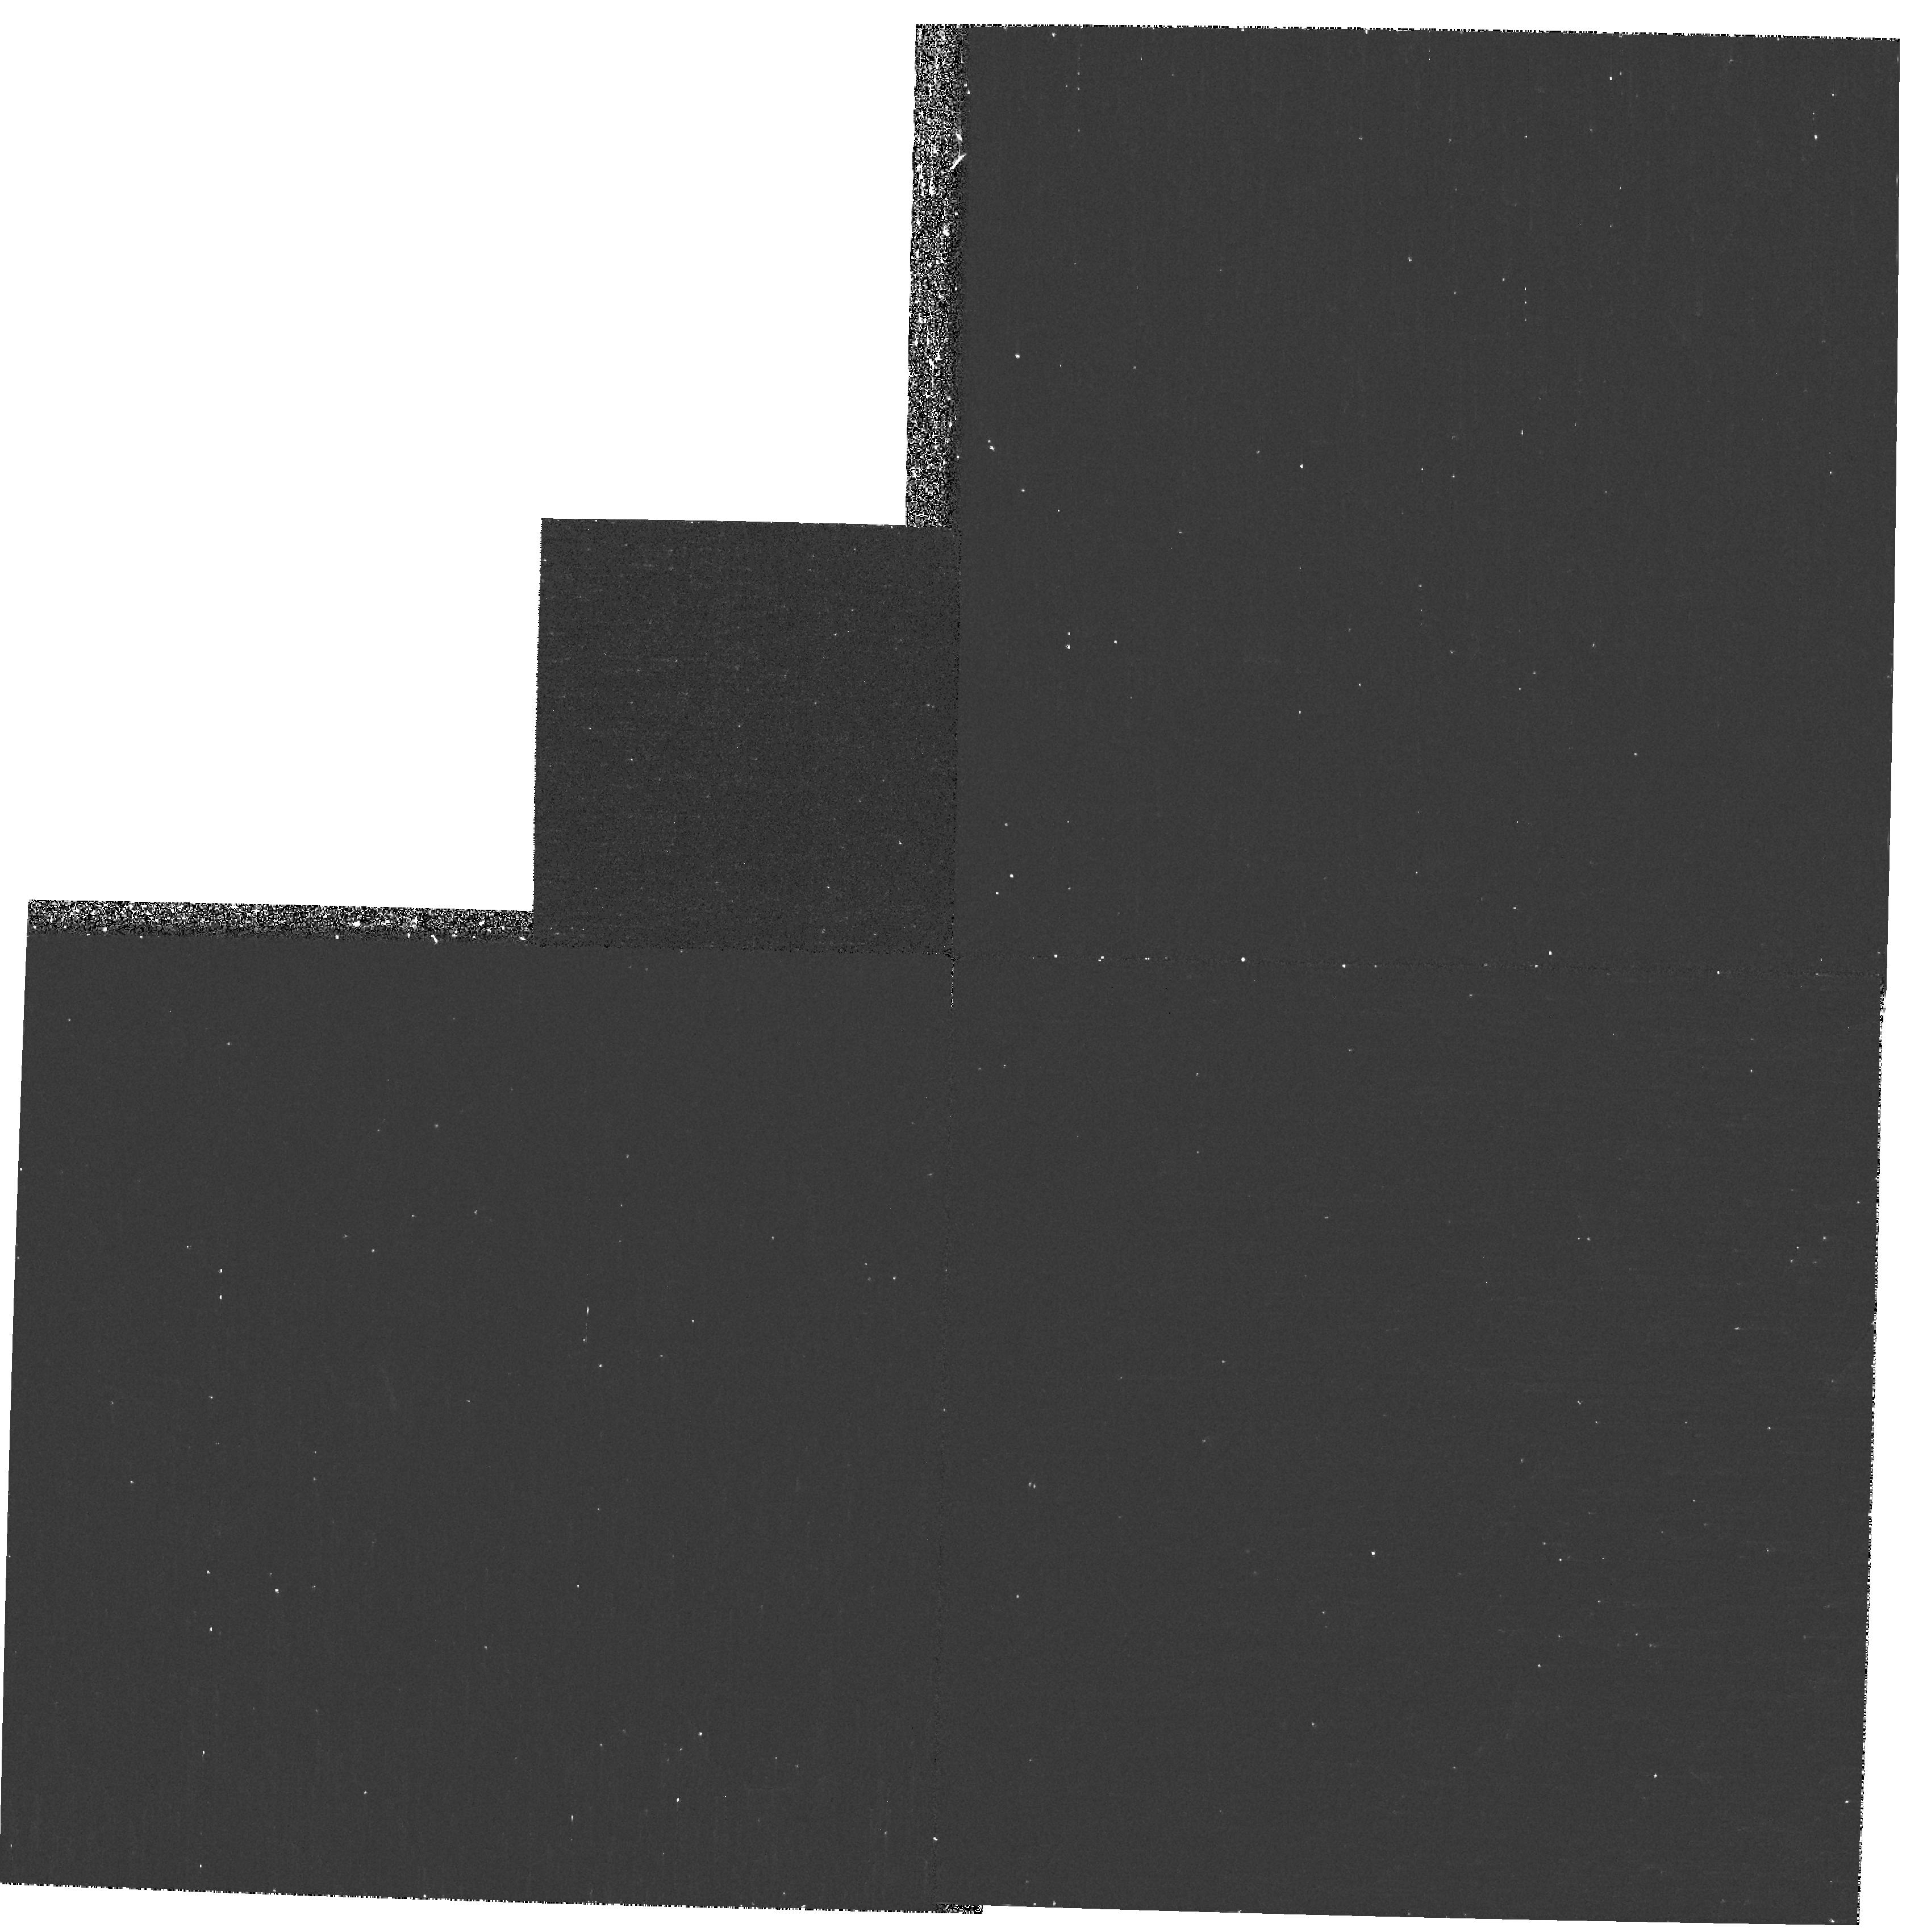
Target: UDF-WFPC2-PAR
Instrument: WFPC2/PC
Filter: F300W
Exposure: 27 min
Observation ID: hst_9980_e1_wfpc2_pc_f300w_u8spe1

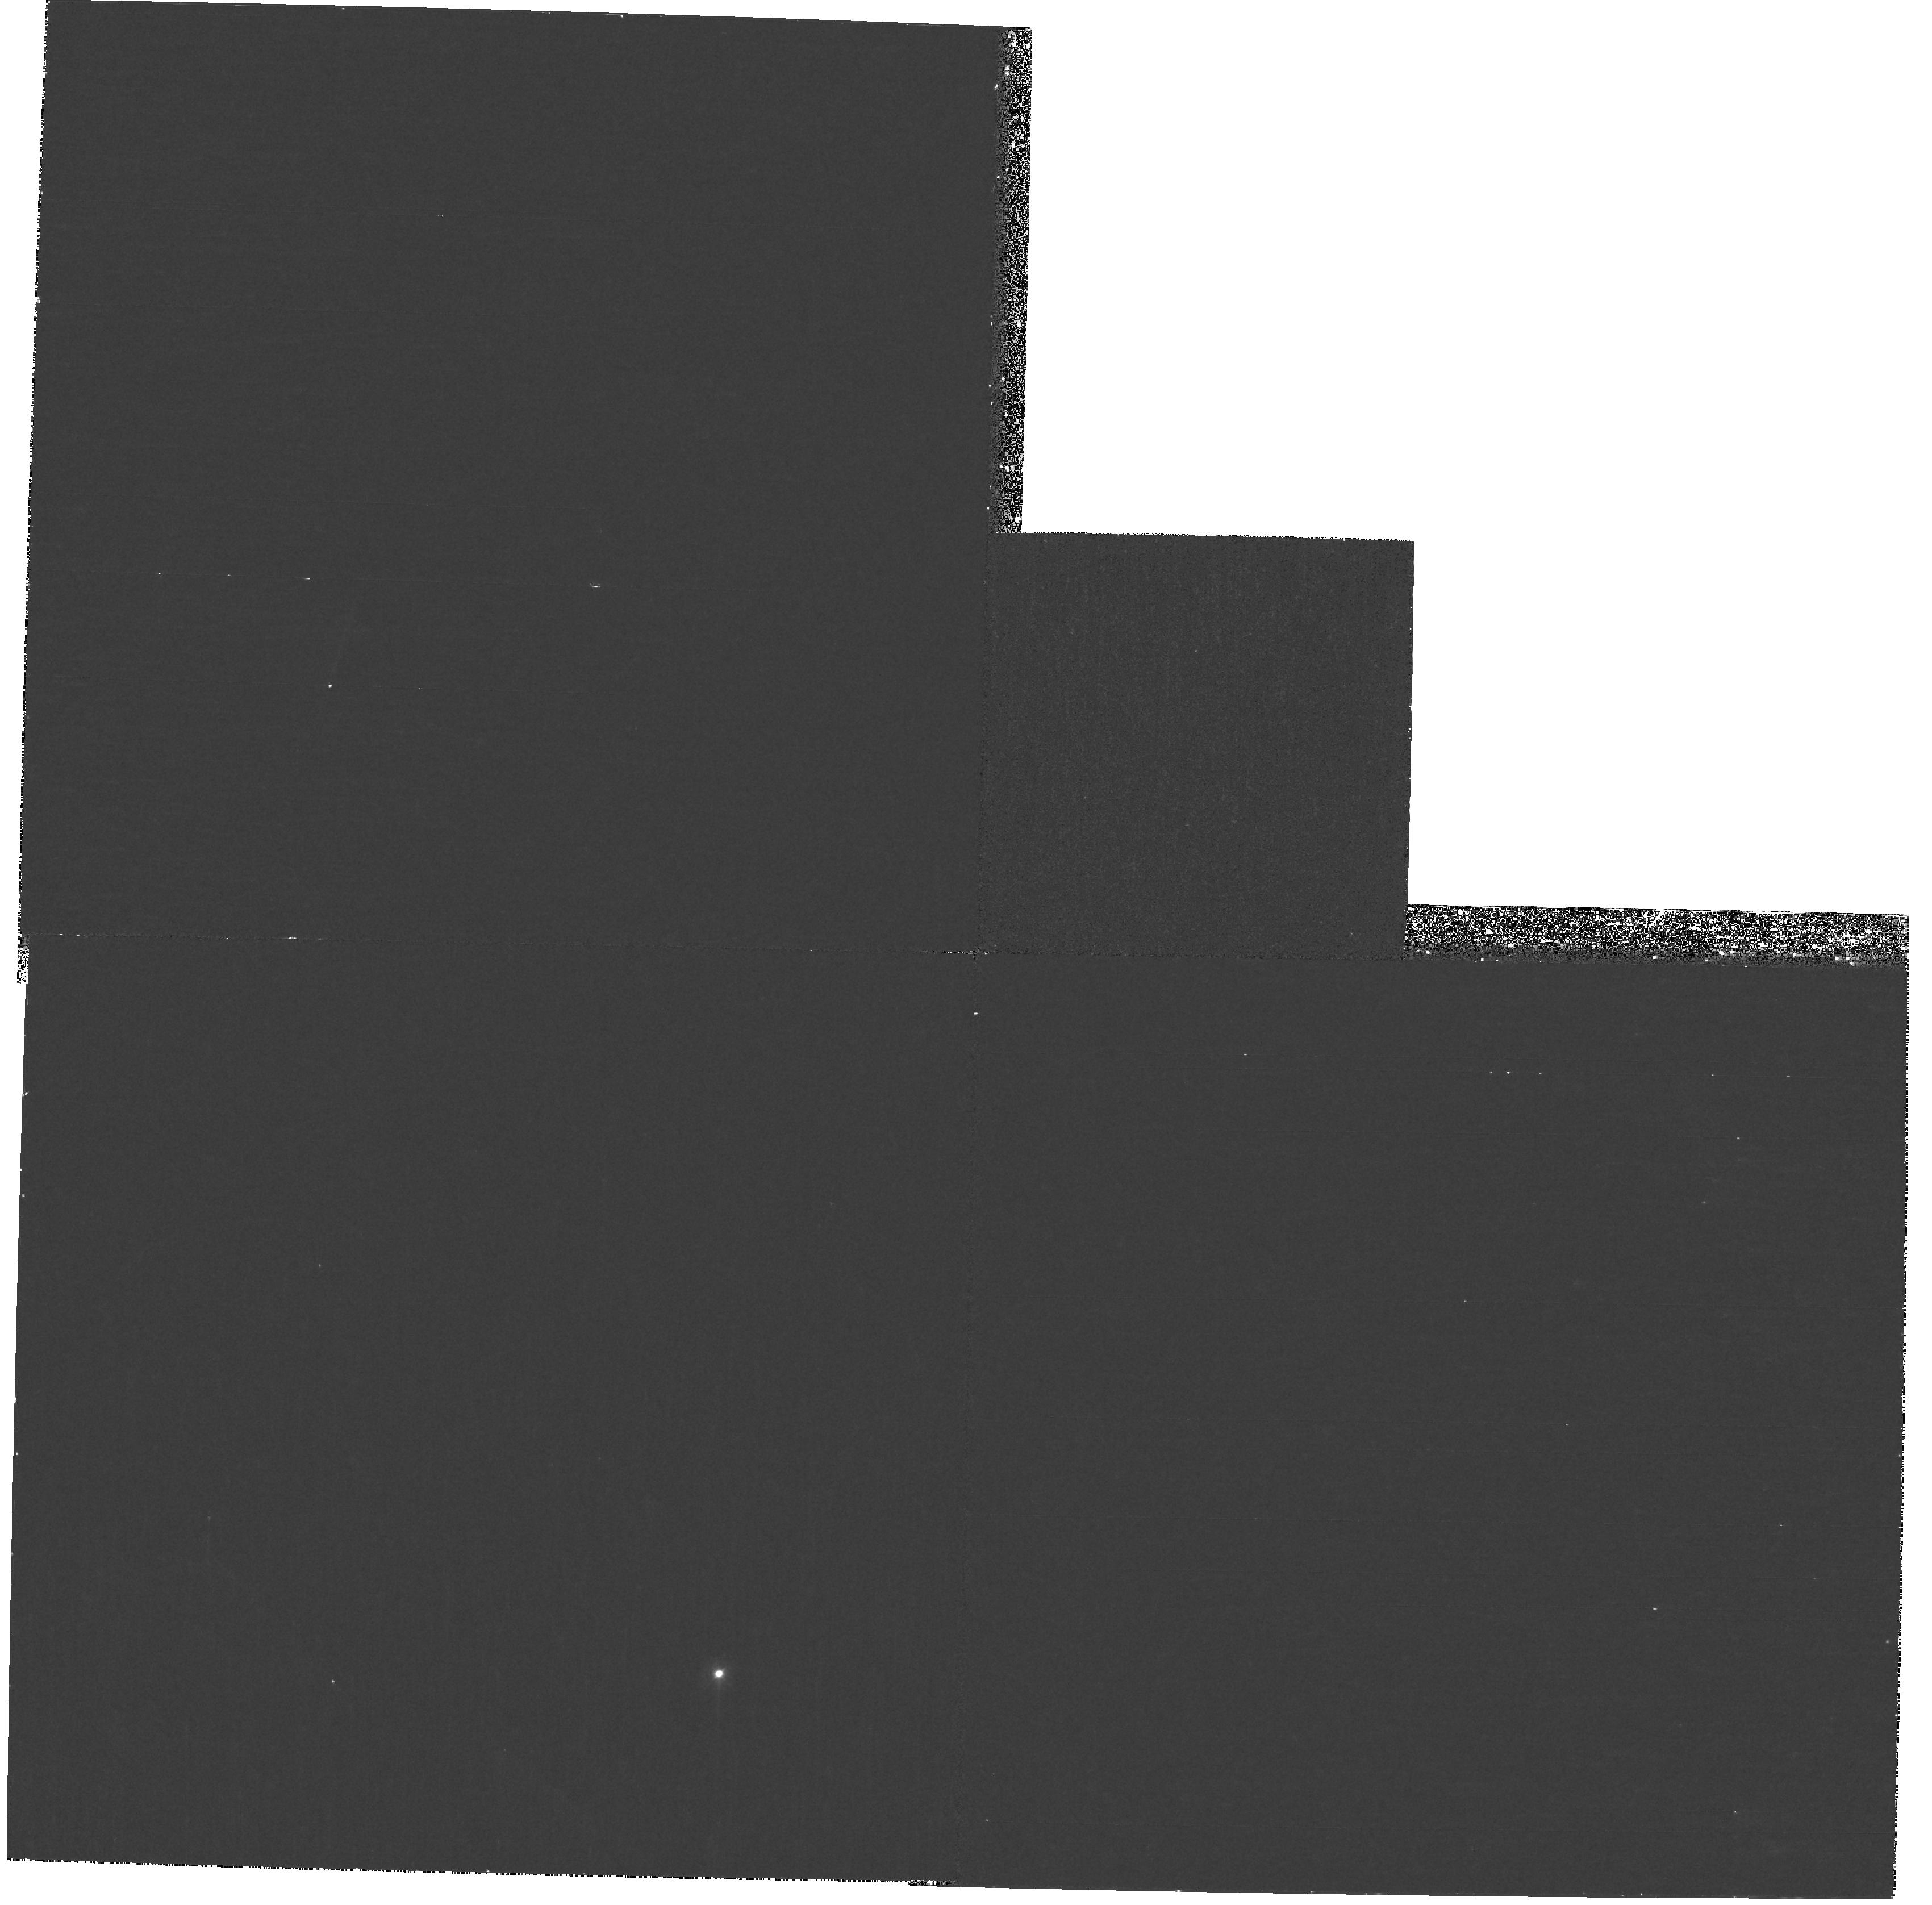
Target: UDF-WFPC2-PAR
Instrument: WFPC2/PC
Filter: F300W
Exposure: 47 min
Observation ID: hst_9980_bw_wfpc2_pc_f300w_u8spbw

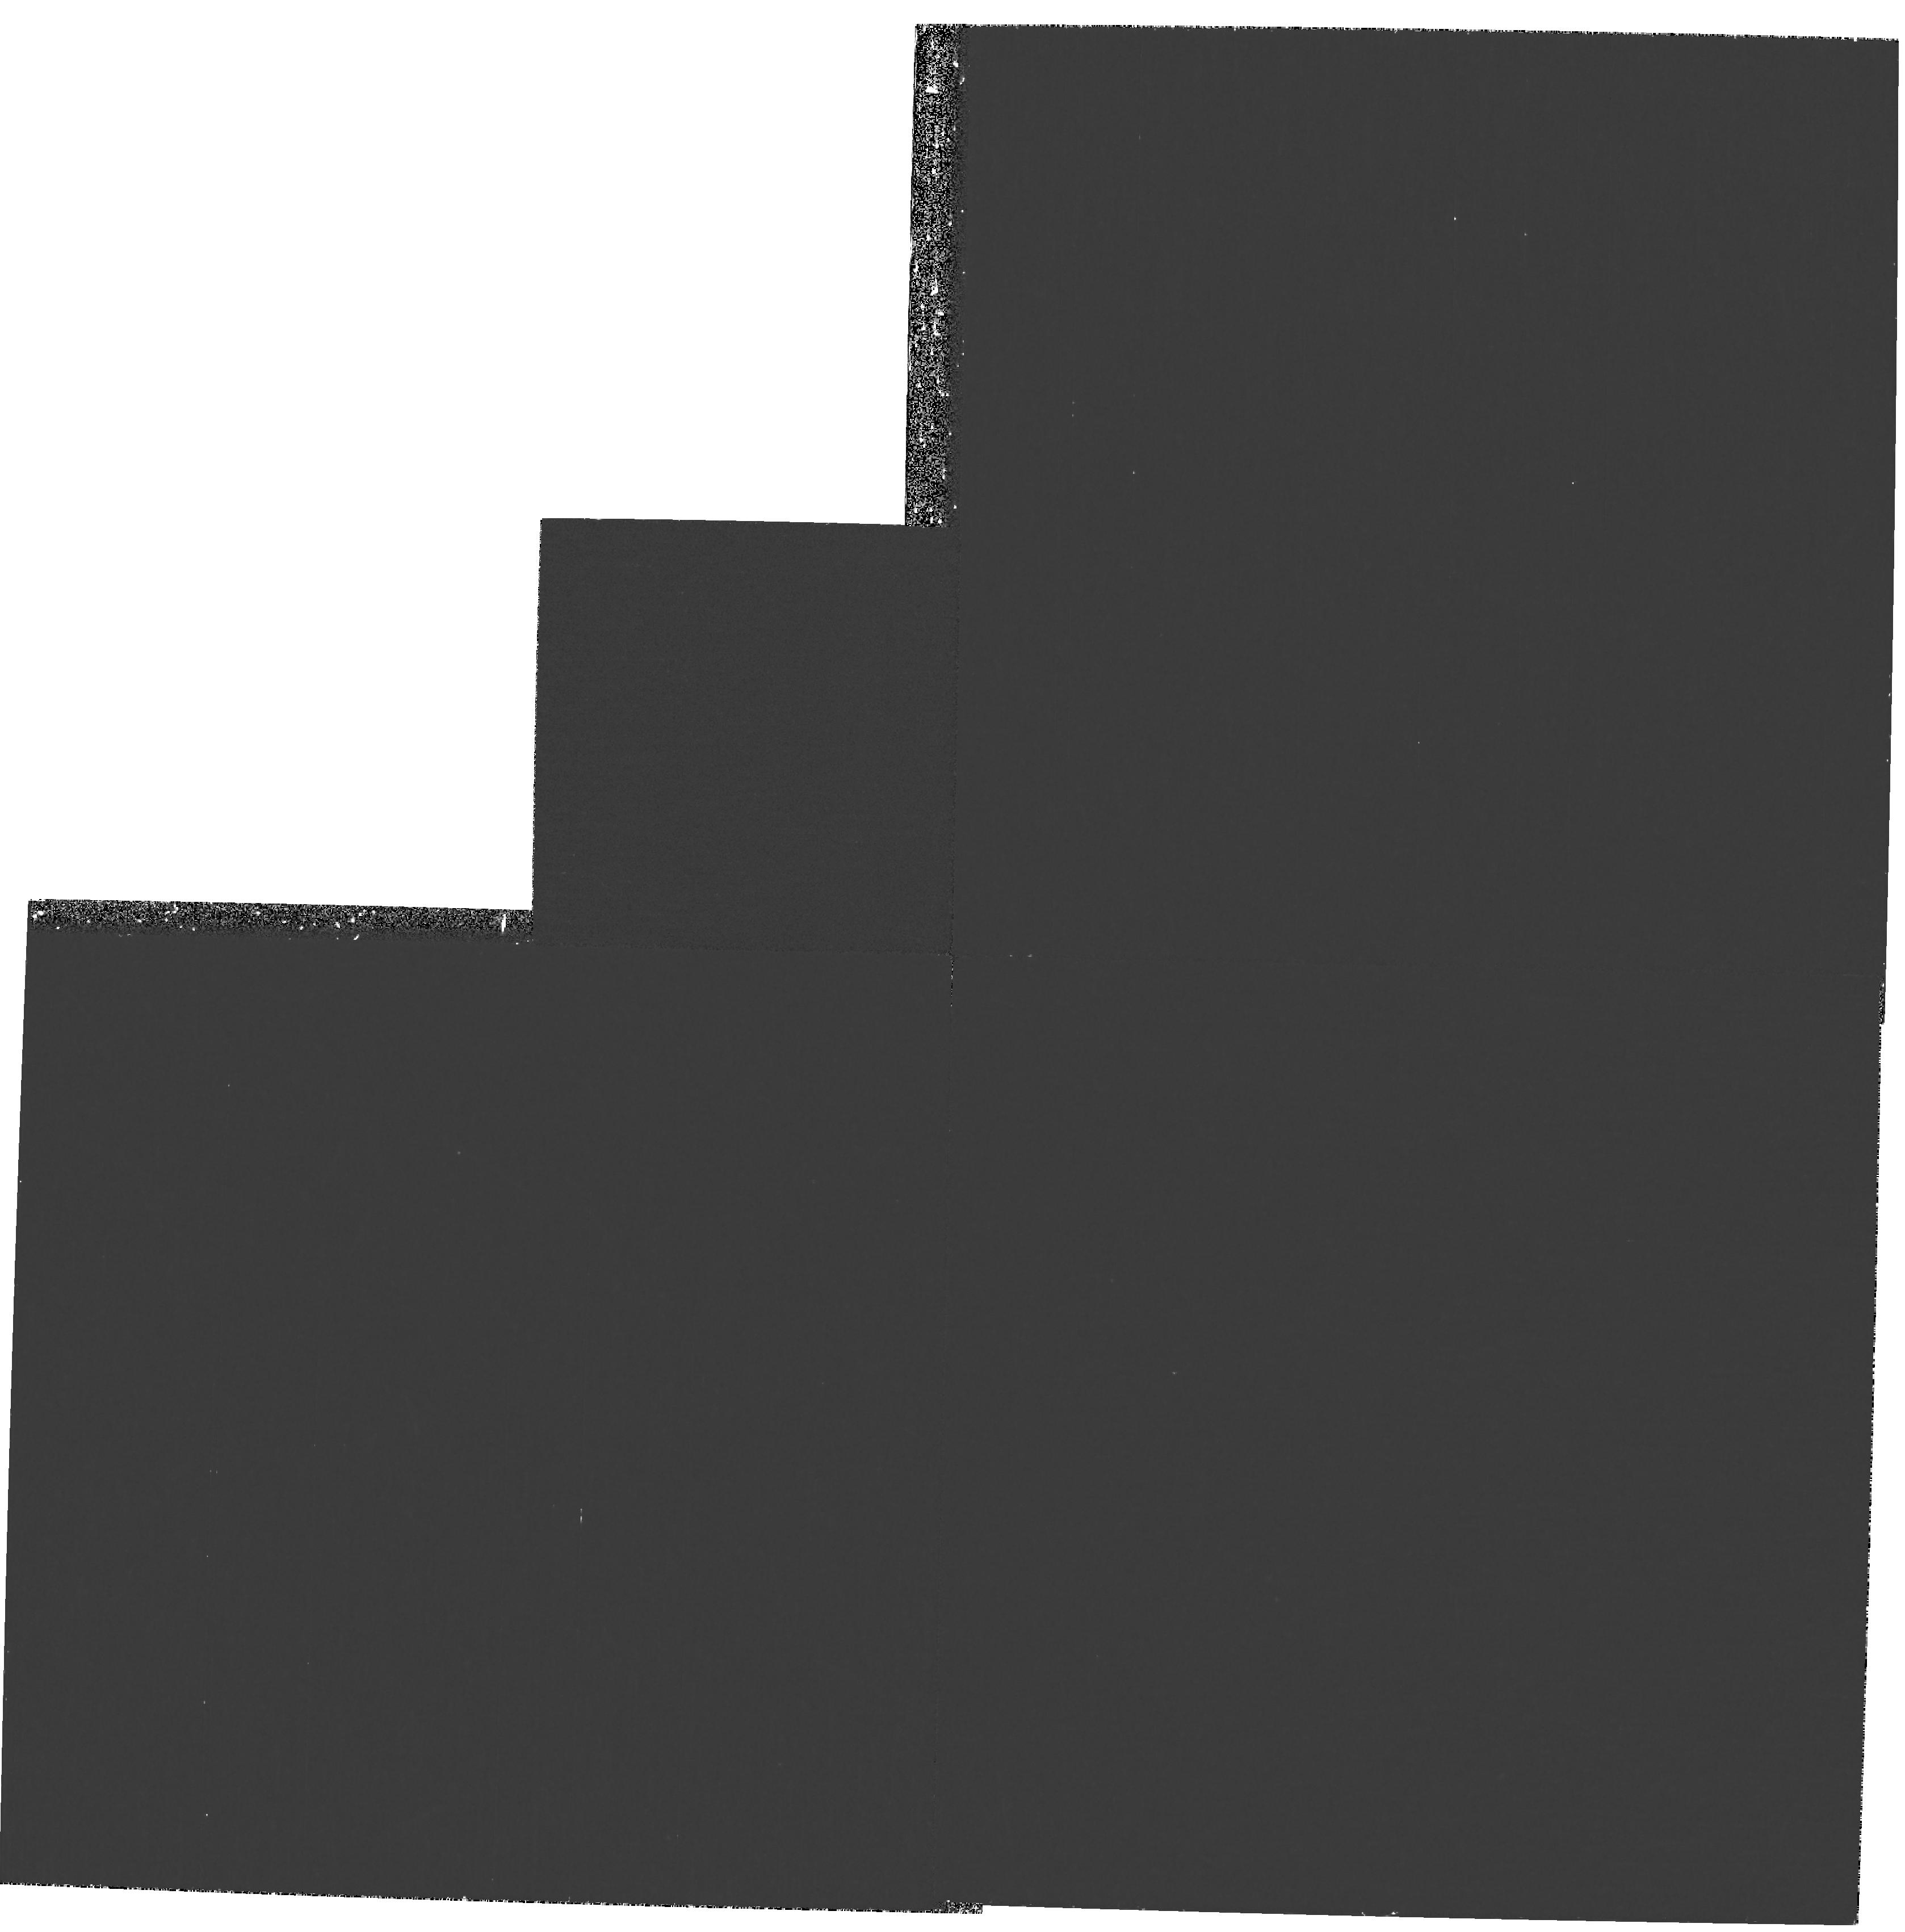
Target: UDF-WFPC2-PAR
Instrument: WFPC2/PC
Filter: F300W
Exposure: 53 min
Observation ID: hst_9980_dh_wfpc2_pc_f300w_u8spdh

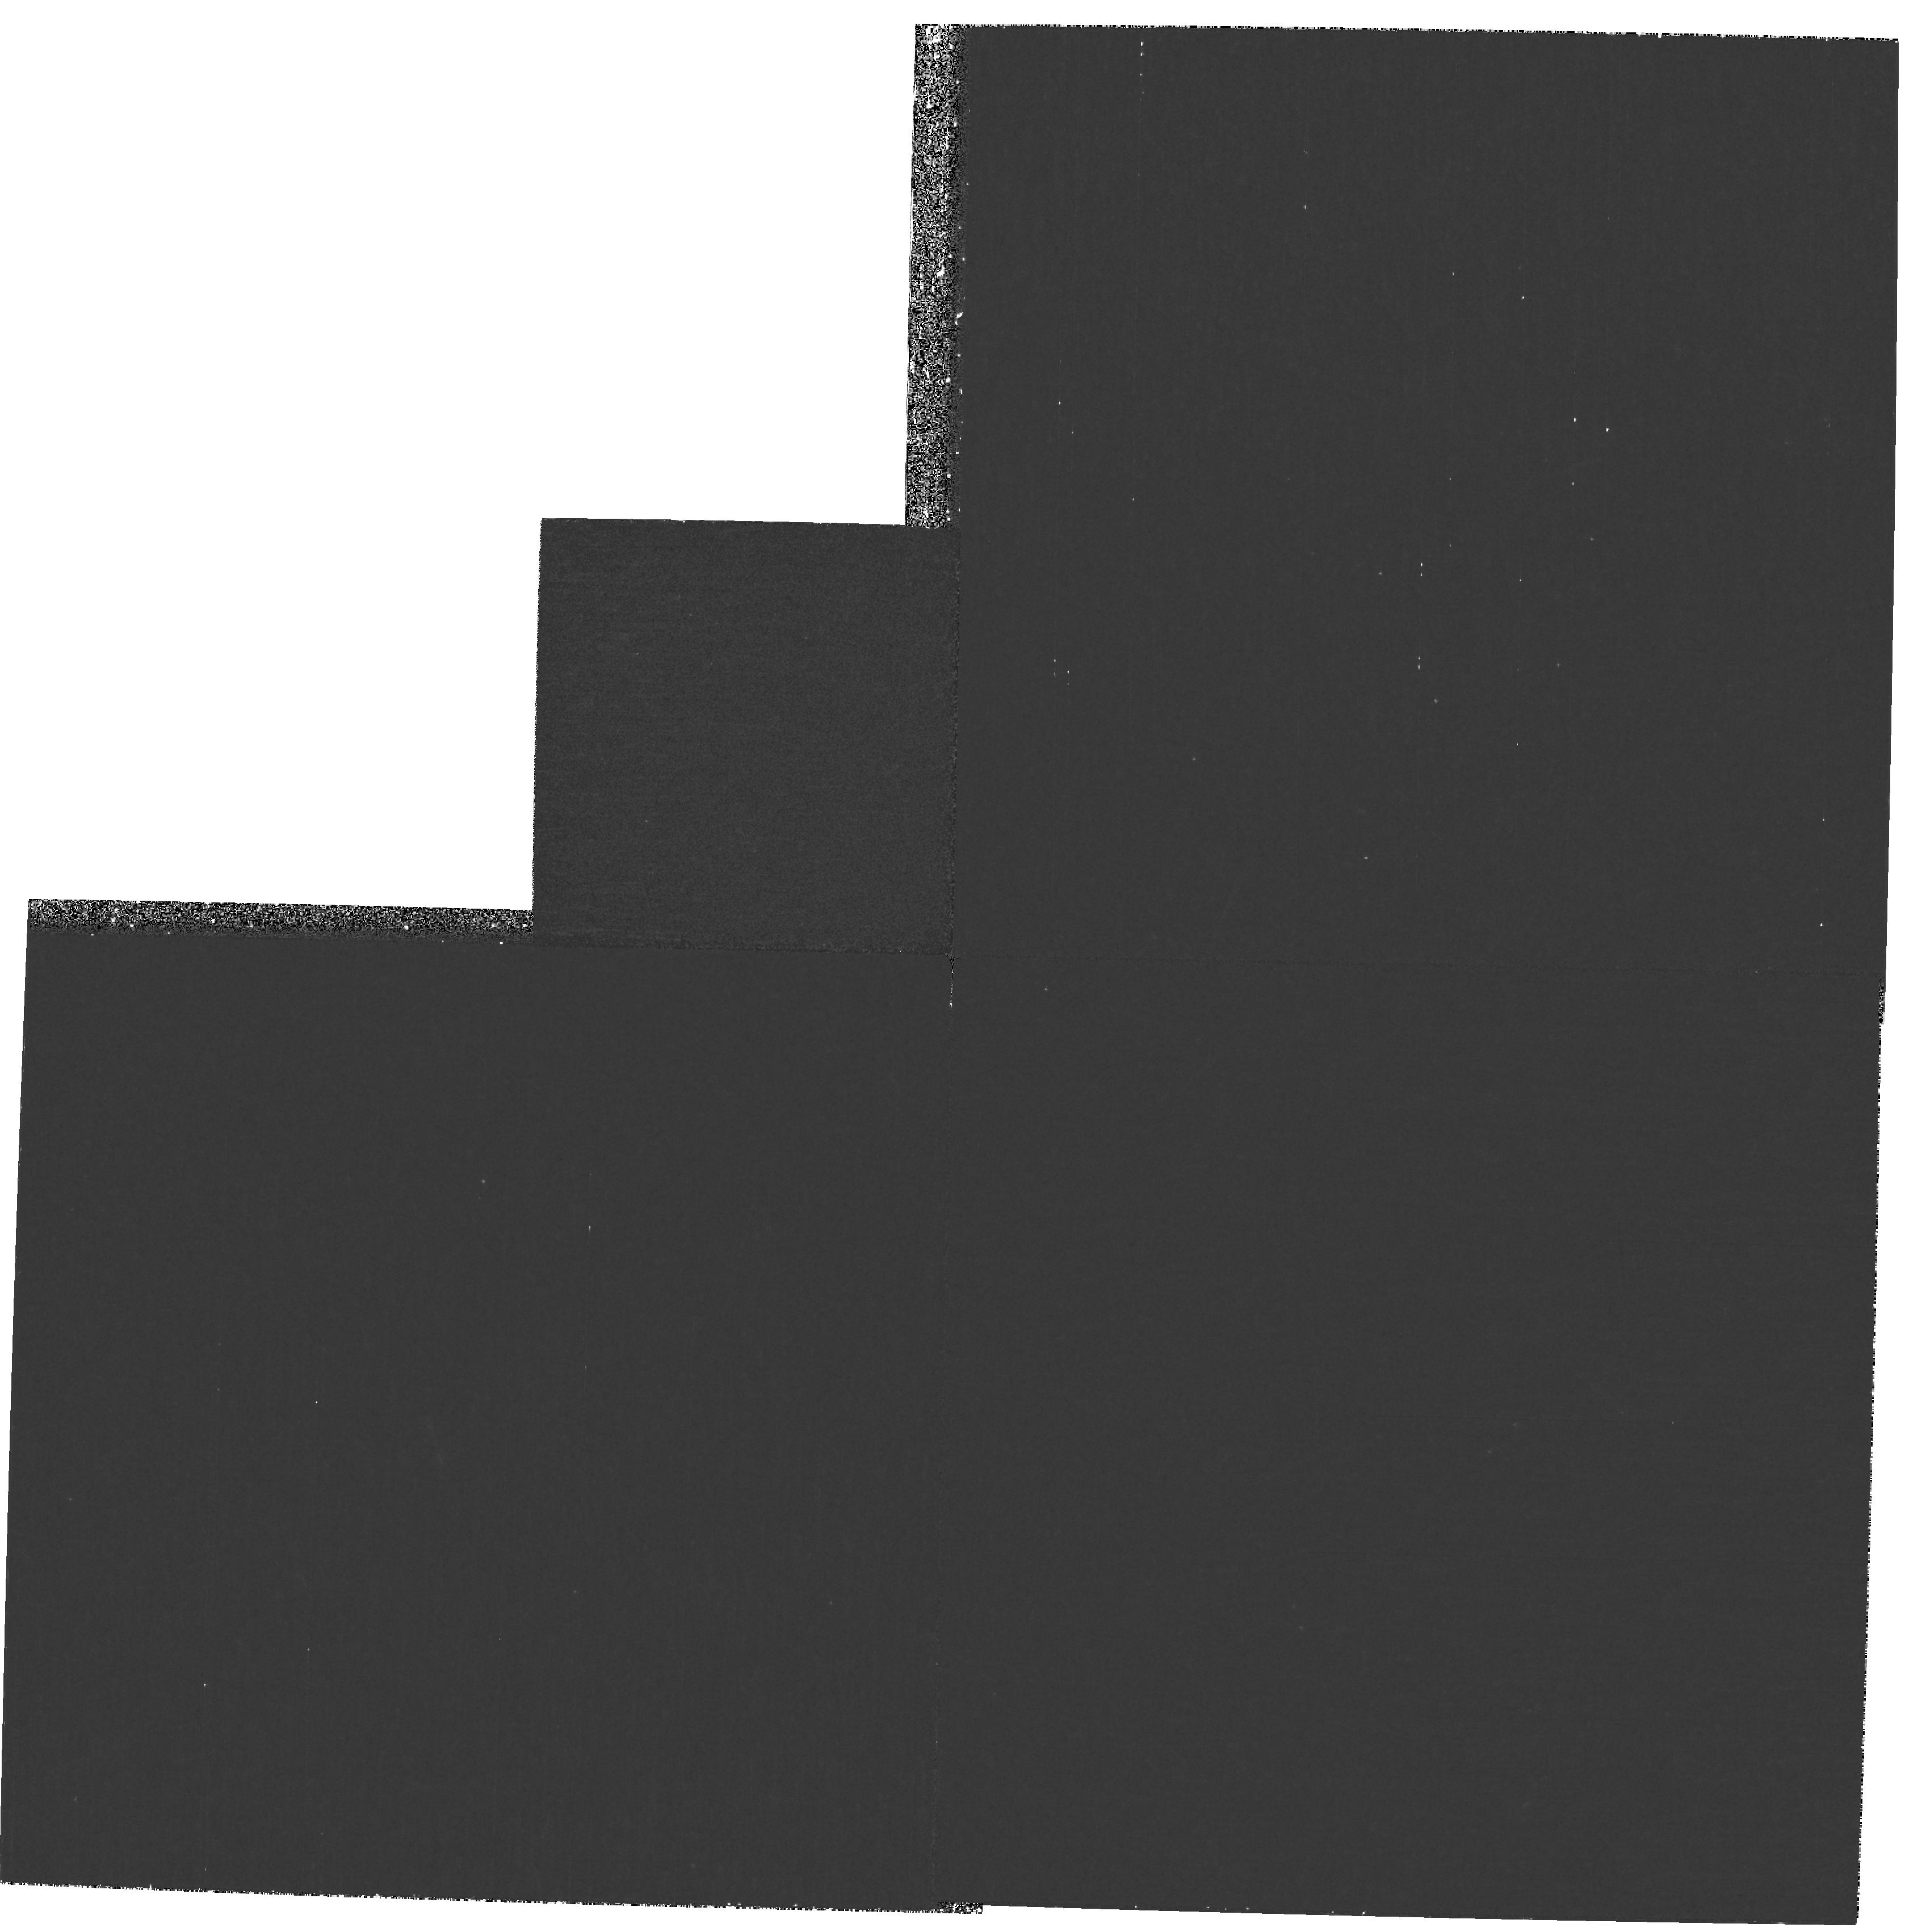
Target: UDF-WFPC2-PAR
Instrument: WFPC2/PC
Filter: F300W
Exposure: 53 min
Observation ID: hst_9980_fl_wfpc2_pc_f300w_u8spfl

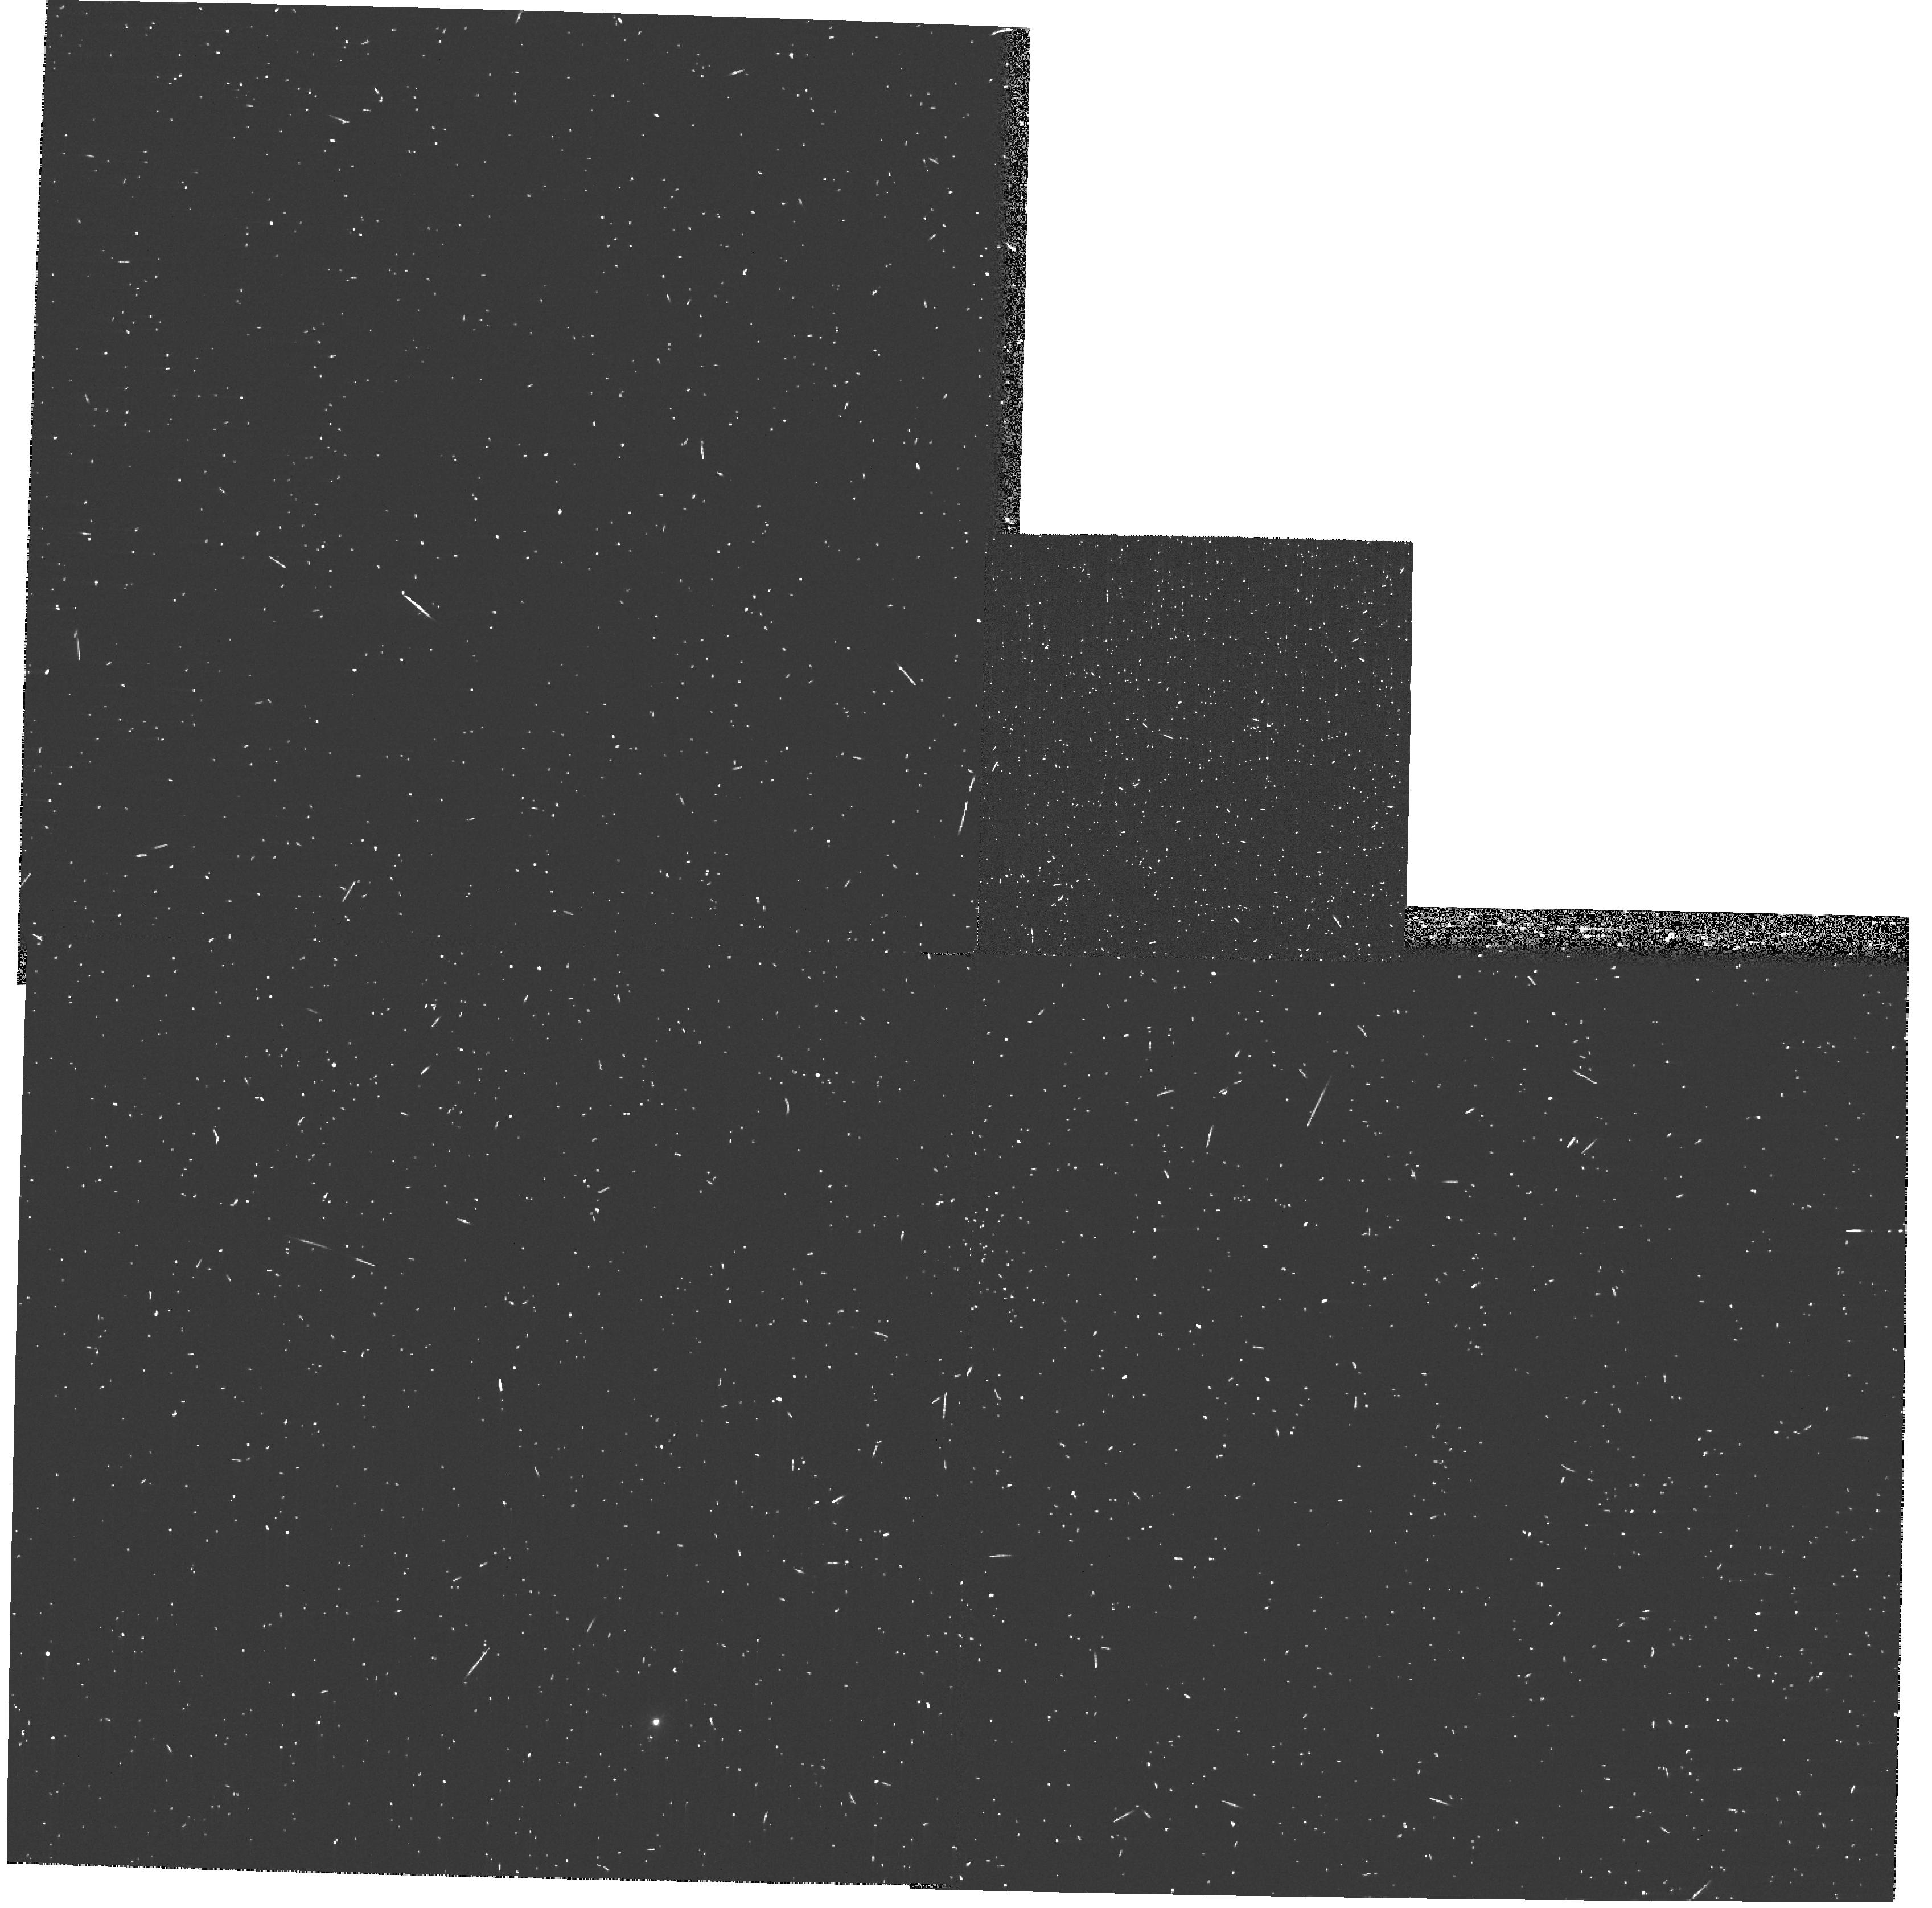
Target: UDF-WFPC2-PAR
Instrument: WFPC2/PC
Filter: F300W
Exposure: 12 min
Observation ID: hst_9980_bk_wfpc2_pc_f300w_u8spbk

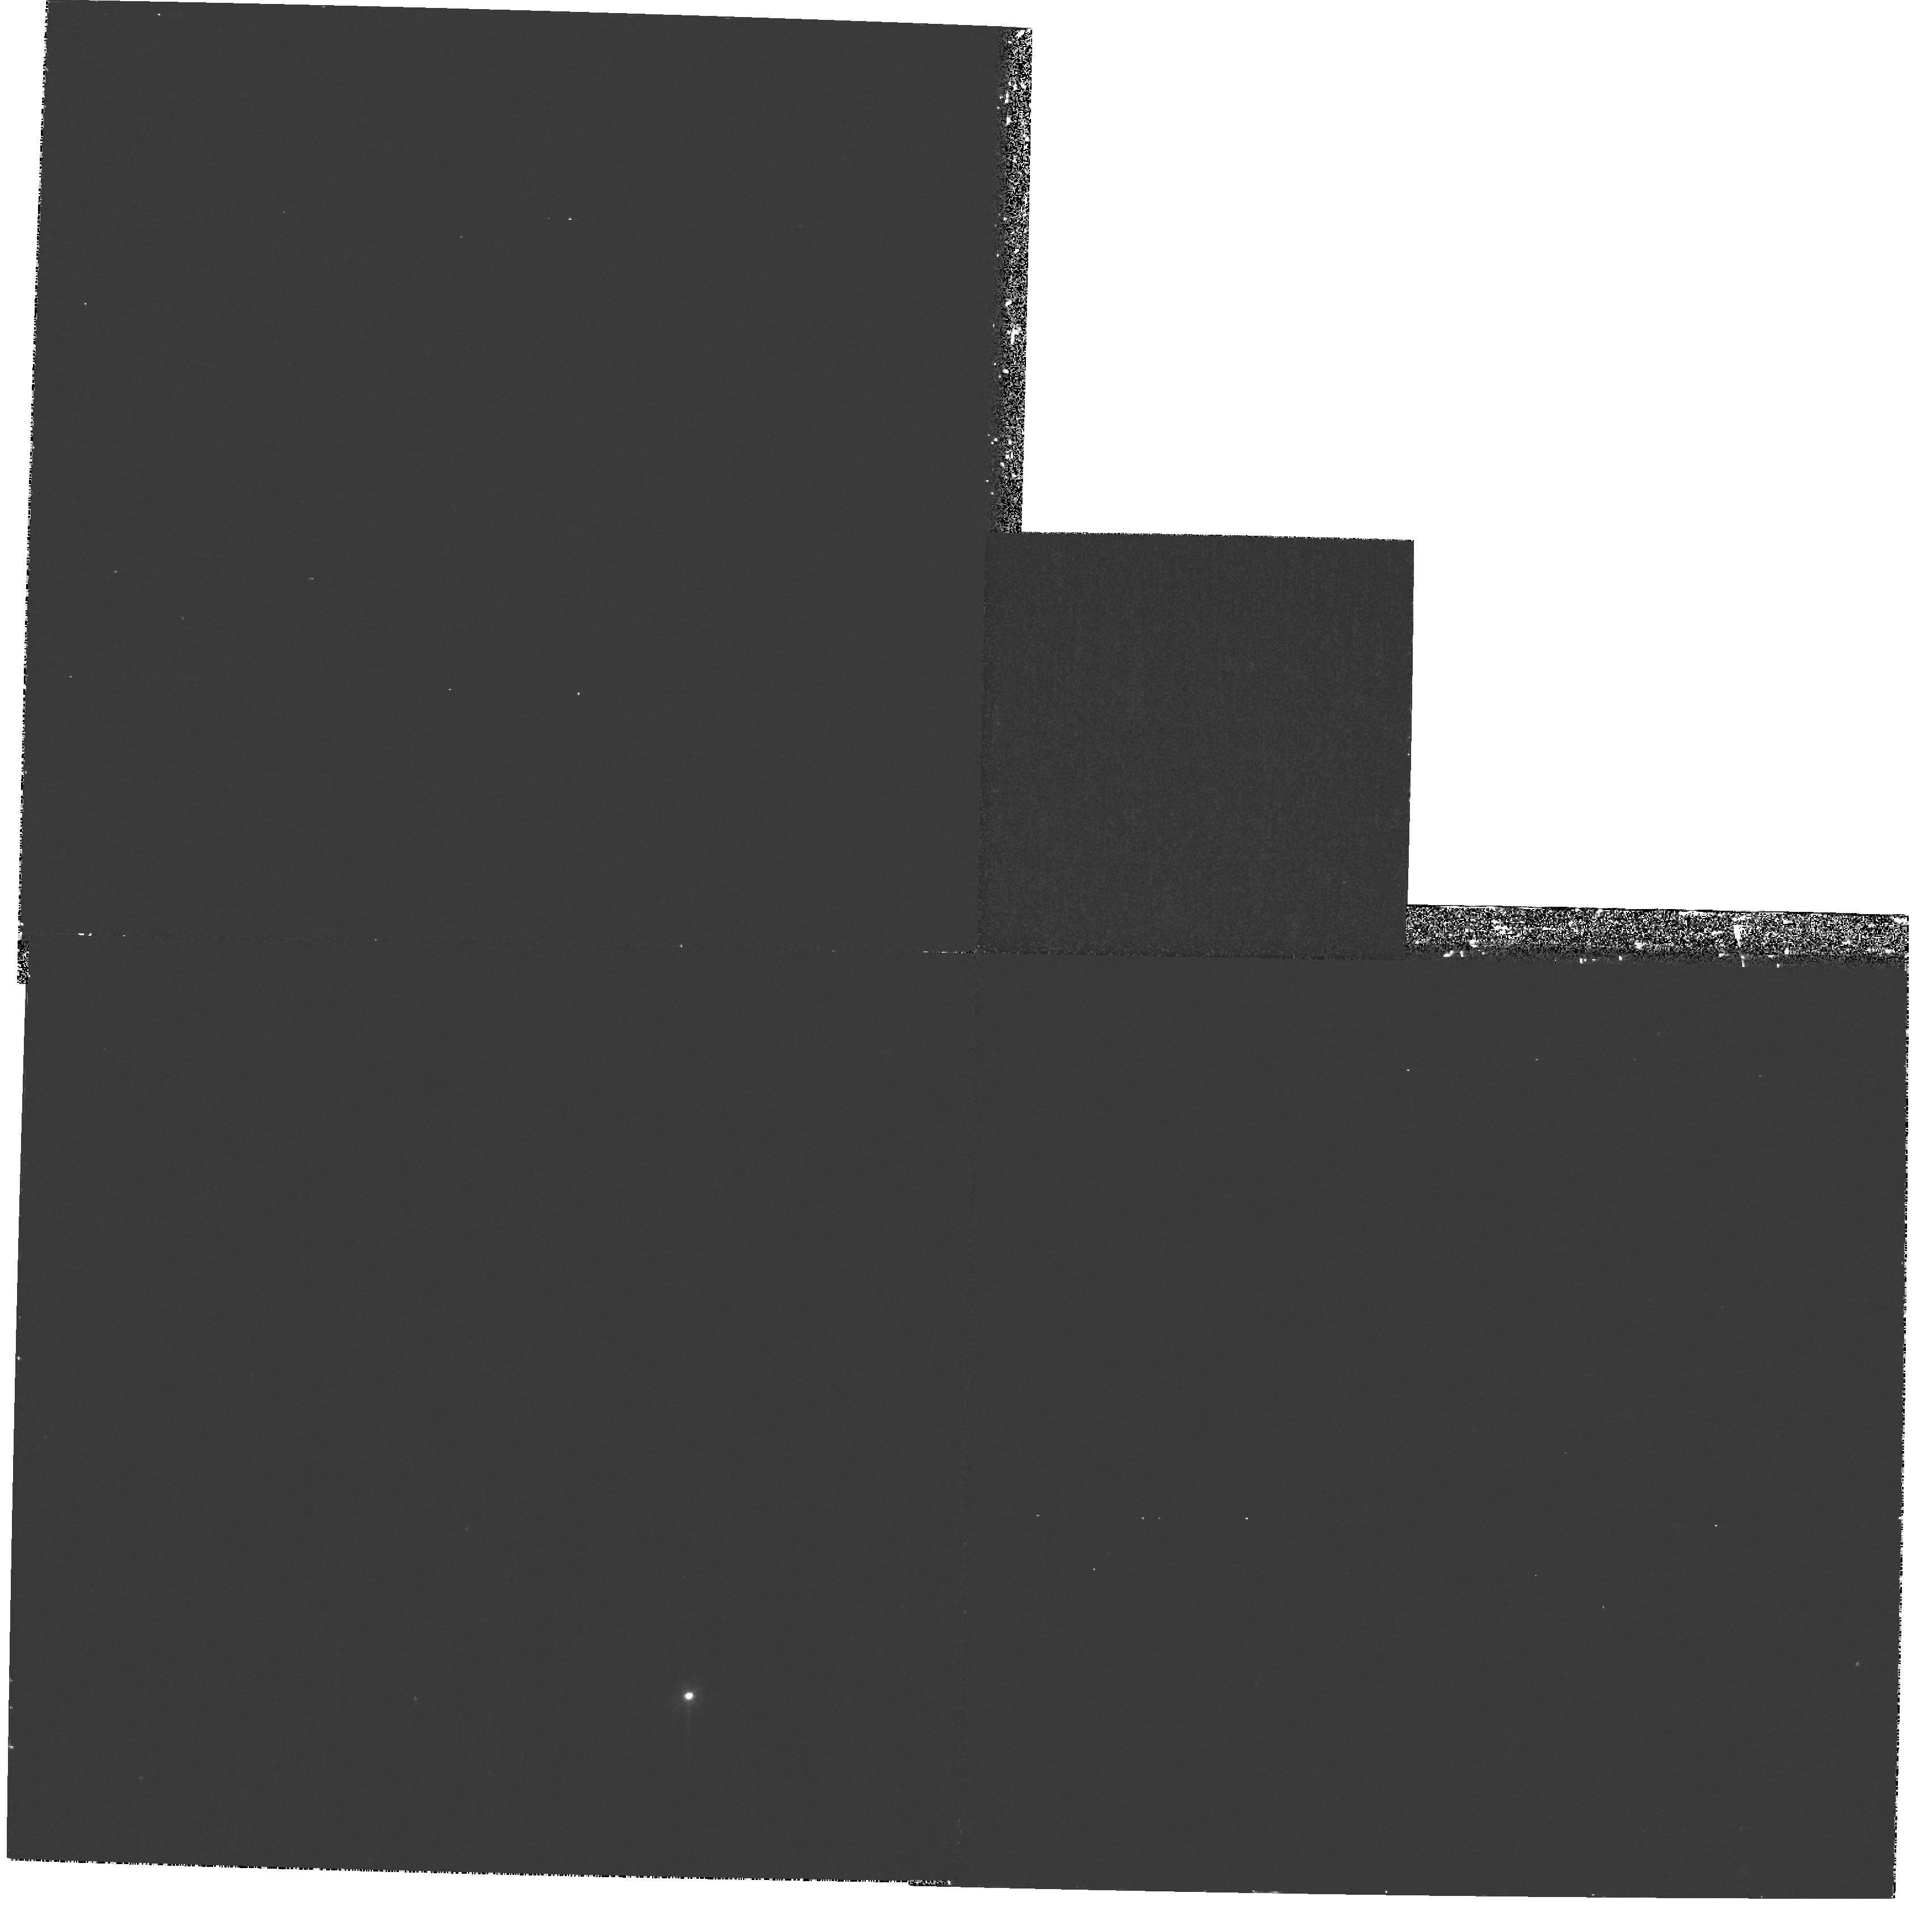
Target: UDF-WFPC2-PAR
Instrument: WFPC2/PC
Filter: F300W
Exposure: 53 min
Observation ID: hst_9980_af_wfpc2_pc_f300w_u8spaf

The Ultra Deep Field - WFPC2 Parallels (PI: Beckwith, Steven)

The ACS Ultra Deep Field (UDF) is a survey carried out by using Director's Discretionary time. The main science drivers are galaxy evolution and cosmology. The primary instrument is the Advanced Camera for Surveys but WFPC2, NICMOS, and STIS will also be used in pure parallel mode. The data will be made public. The UDF consists of a single ultra-deep field (410 orbits in total) within the CDF-S GOODS area. We request a modification of the default pure parallel programs. Rather than duplicate the redder bands which will be done much better with ACS, we propose to observe in the near-ultraviolet F300W filter. These data will enable study of the rest-frame ultraviolet morphology of galaxies at 0<z<1, allowing determination of the morphological k-correction and the location of star formation within galaxies, using a sample that is likely to be nearly complete with multi-wavelength photometry and spectroscopic redshifts. The results can be used to interpret observations of higher redshift galaxies by ACS.